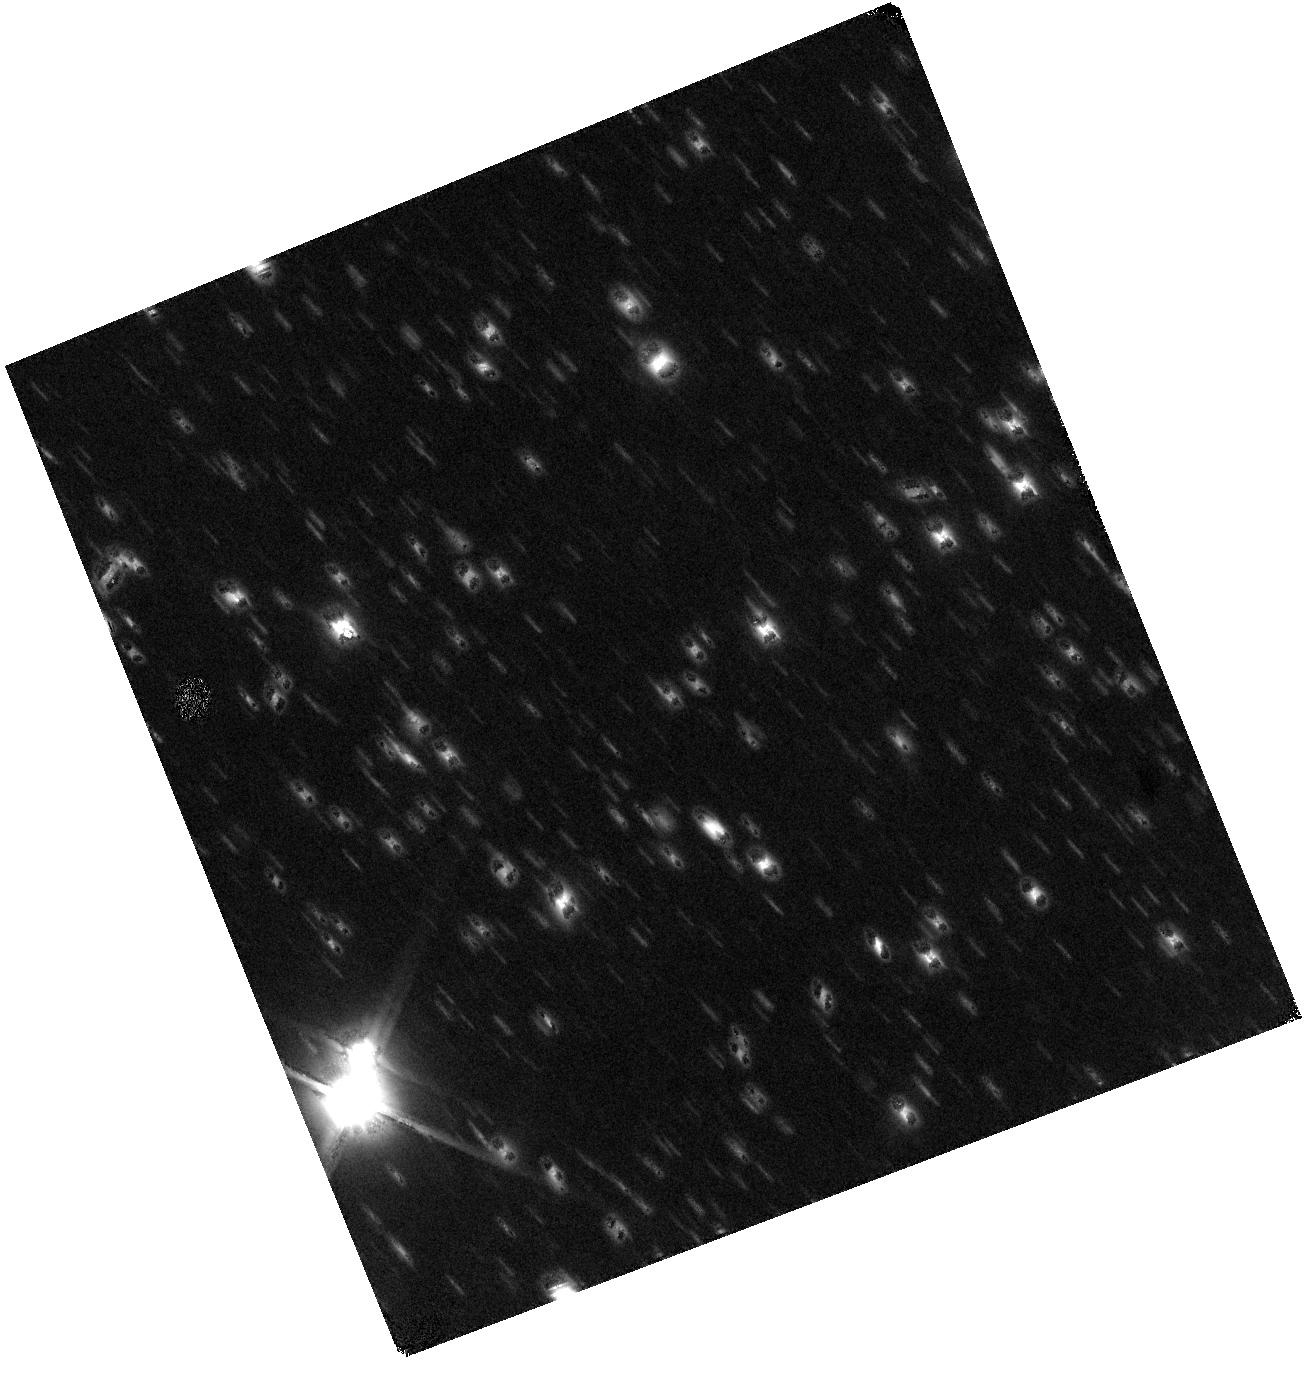
Target: WISE0855-0714
Instrument: WFC3/IR
Filter: F110W
Exposure: 1.5 h
Observation ID: hst_13802_03_wfc3_ir_f110w_icit03

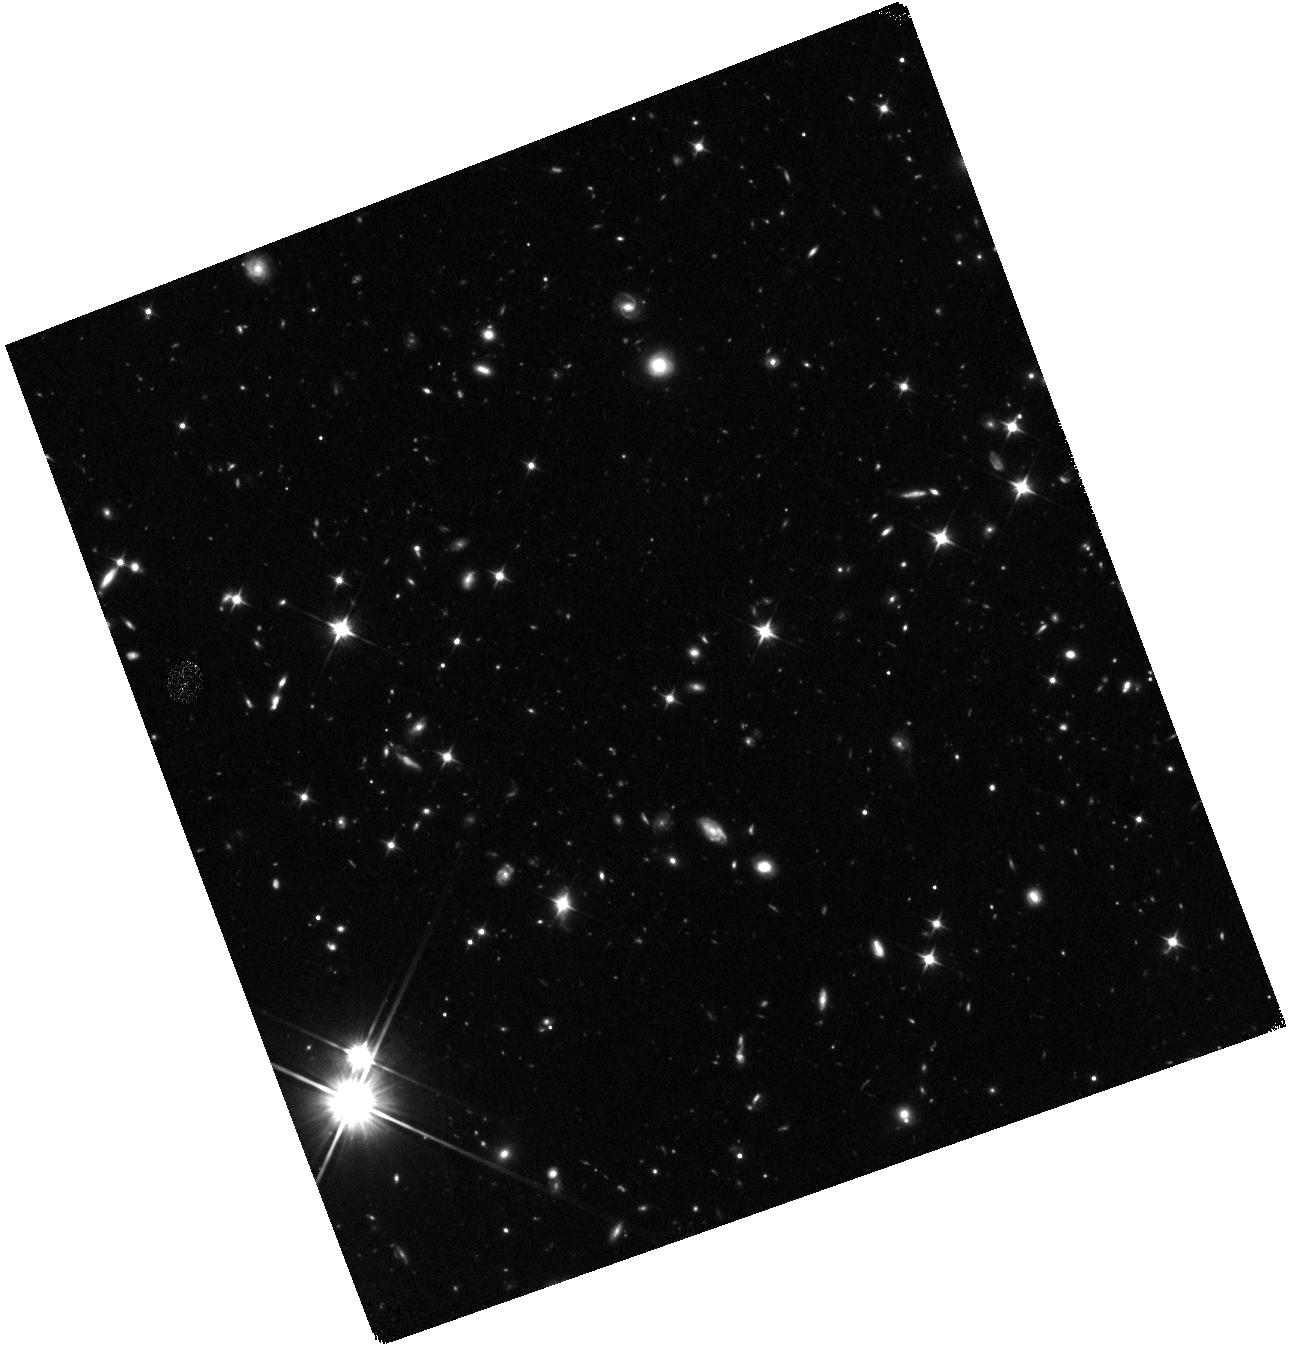
Target: WISE0855-0714
Instrument: WFC3/IR
Filter: F110W
Exposure: 1.5 h
Observation ID: hst_13802_02_wfc3_ir_f110w_icit02

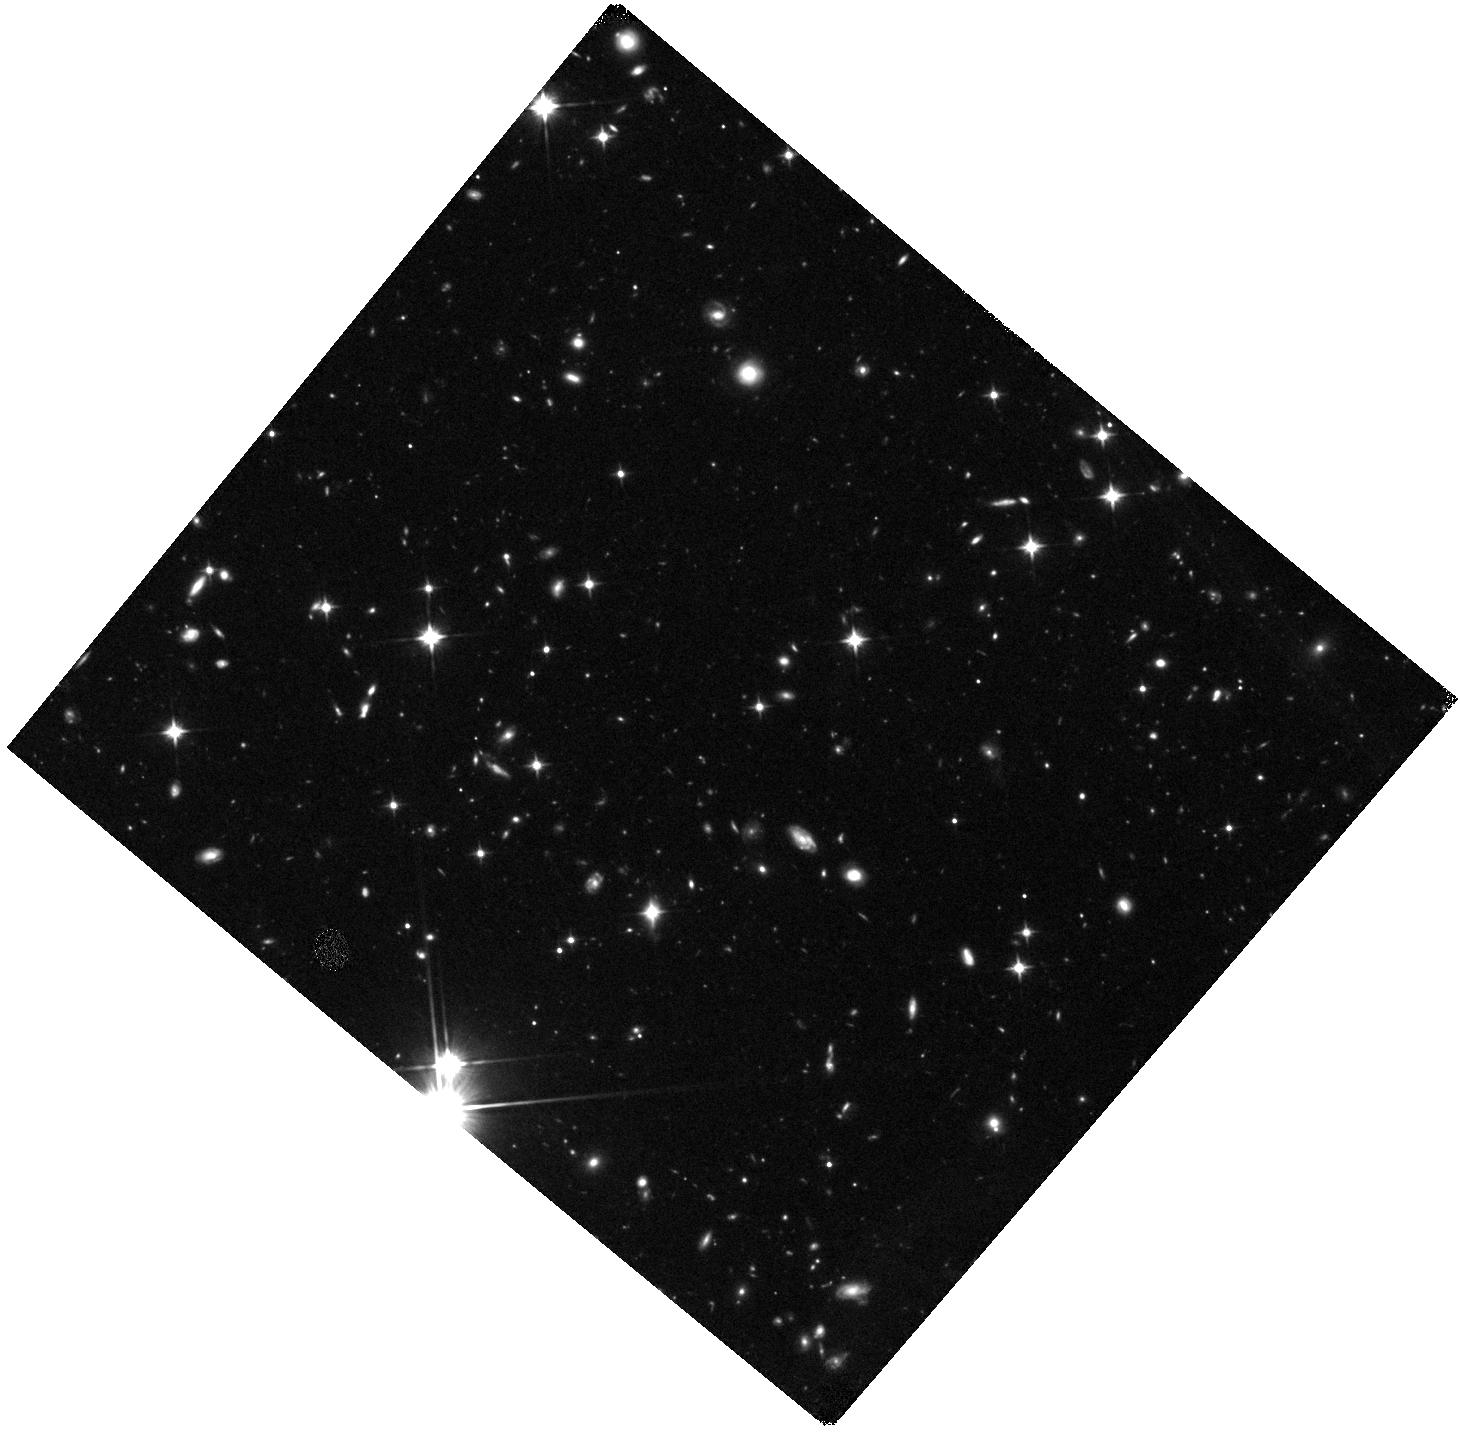
Target: WISE0855-0714
Instrument: WFC3/IR
Filter: F110W
Exposure: 1.5 h
Observation ID: hst_13802_04_wfc3_ir_f110w_icit04

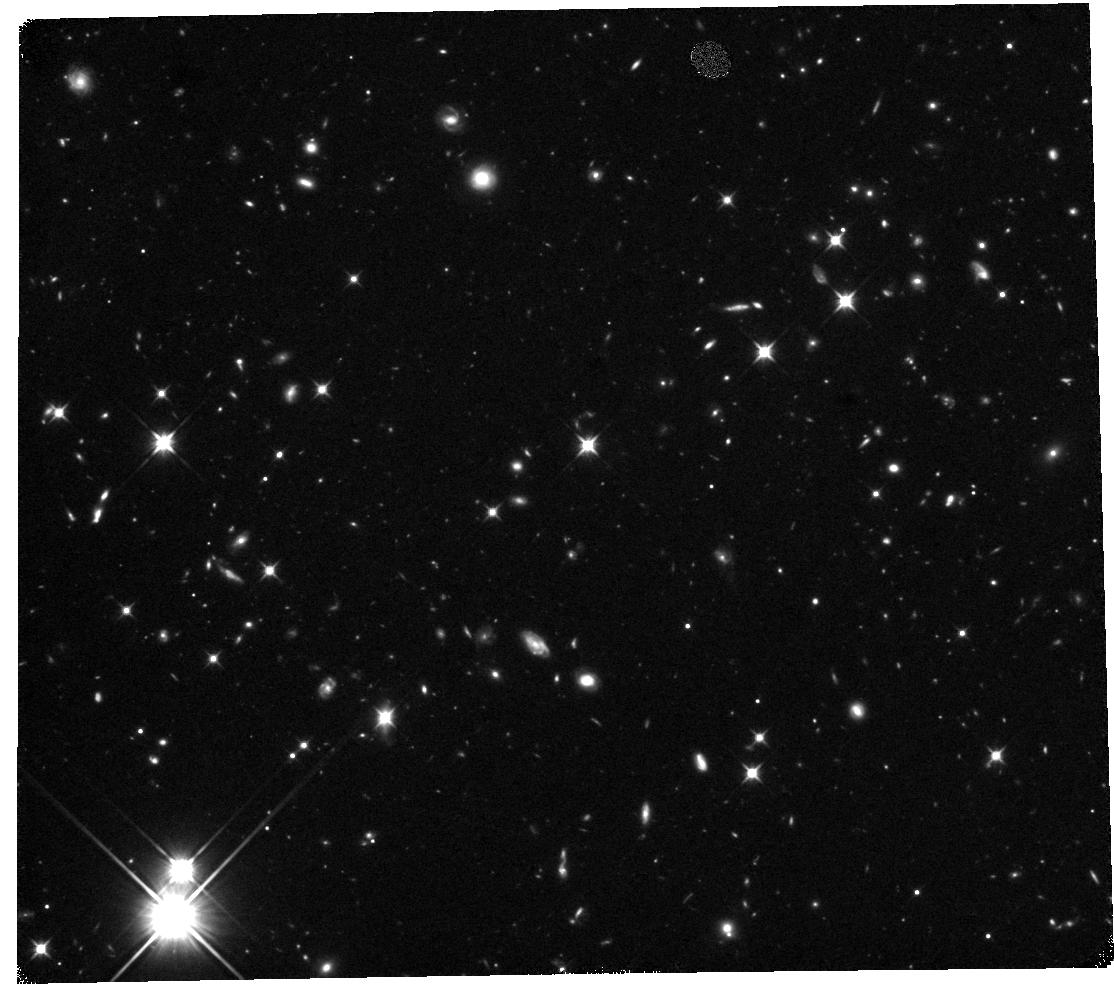
Target: WISE0855-0714
Instrument: WFC3/IR
Filter: F110W
Exposure: 1.5 h
Observation ID: hst_13802_01_wfc3_ir_f110w_icit01

Characterizing the Suns 4th Closest Neighbor and the Coldest Known Brown Dwarf (PI: Luhman, Kevin)

I have conducted a search for high proper motion brown dwarfs using multi-epoch all-sky mid-infrared images from the WISE satellite. Through this work, I have discovered an object with a parallactic distance of 2.2 pc and a temperature of 250 K, making it the 4th closest neighbor of the Sun, and the coldest known brown dwarf. Because of its extreme proximity and temperature, it represents an unparallaled laboratory for studying planet-like atmospheres in an unexplored temperature regime. I propose to obtain deep near-IR images of this object in the single most sensitive band of WFC3 in order to 1) test the predicted near- to mid-IR colors of the coldest brown dwarfs, 2) assess the feasibility of more detailed observations through multi-band photometry and spectroscopy, 3) improve the accuracy of its parallax measurement, and 4) better constrain its multiplicity.